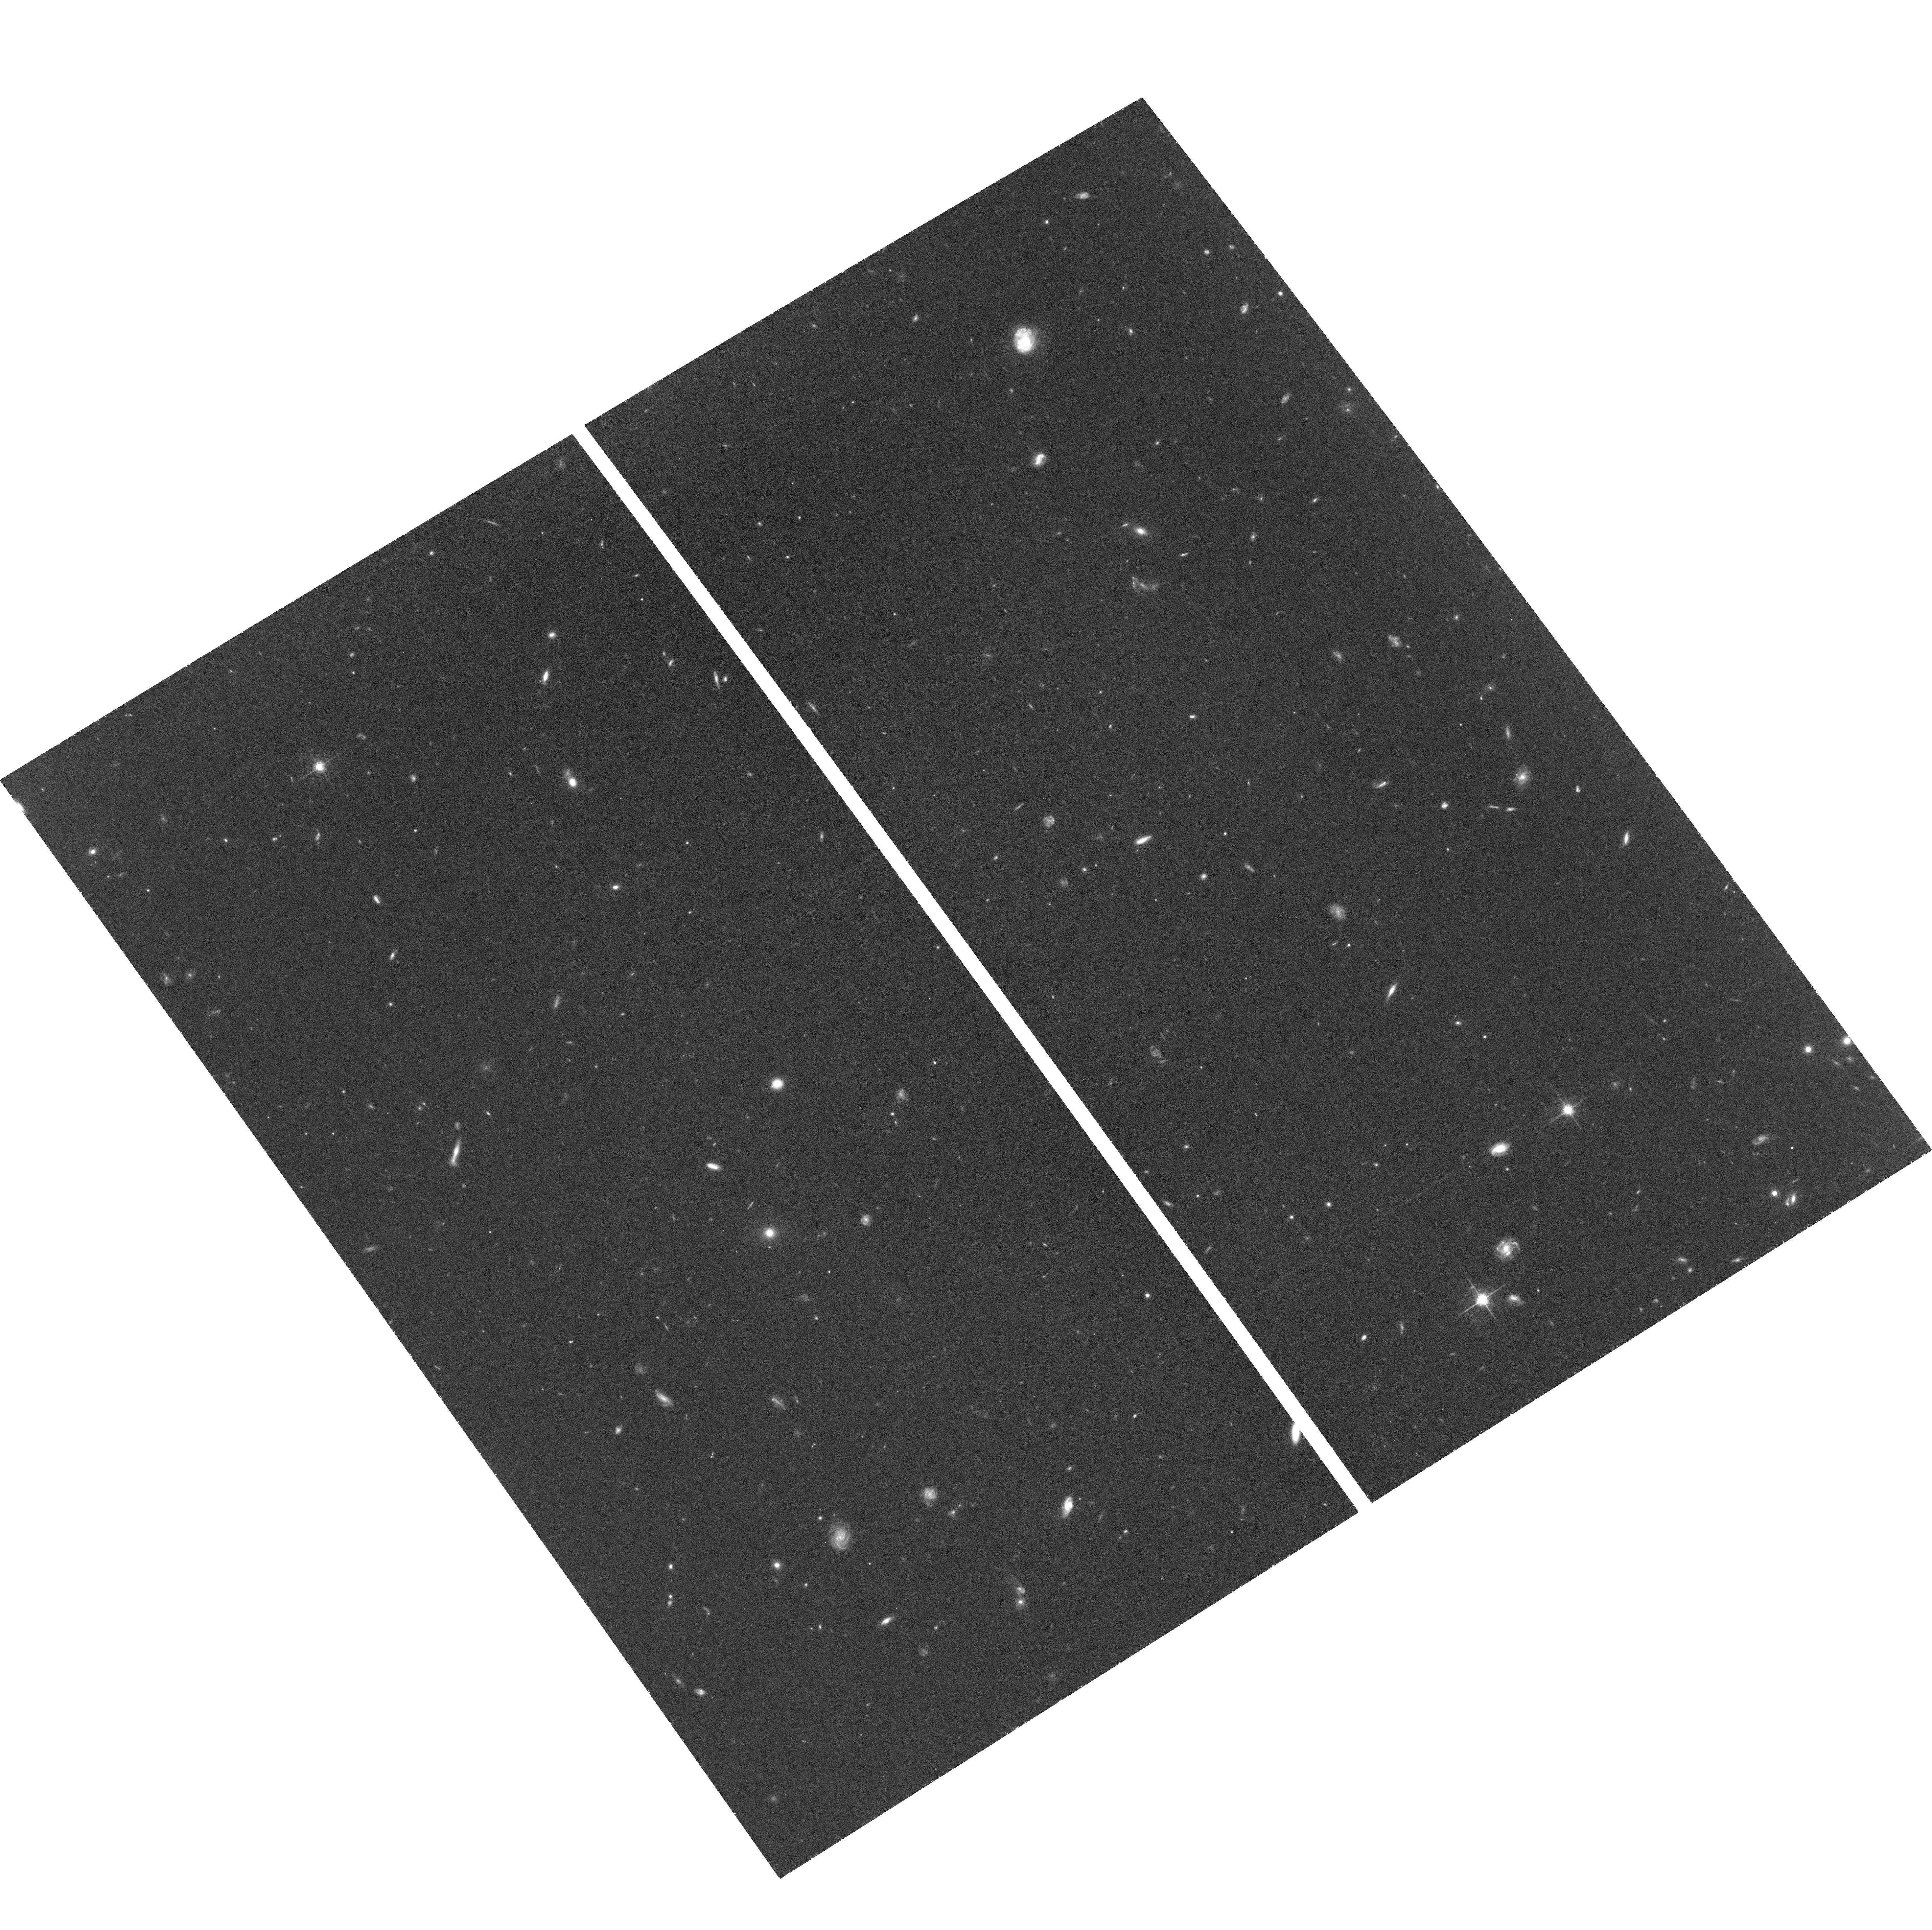
Target: PSO172+18. Instrument: ACS/WFC. Filter: F775W. Exposure: 1.4 h. Observation ID: hst_16258_02_acs_wfc_f775w_jecj02

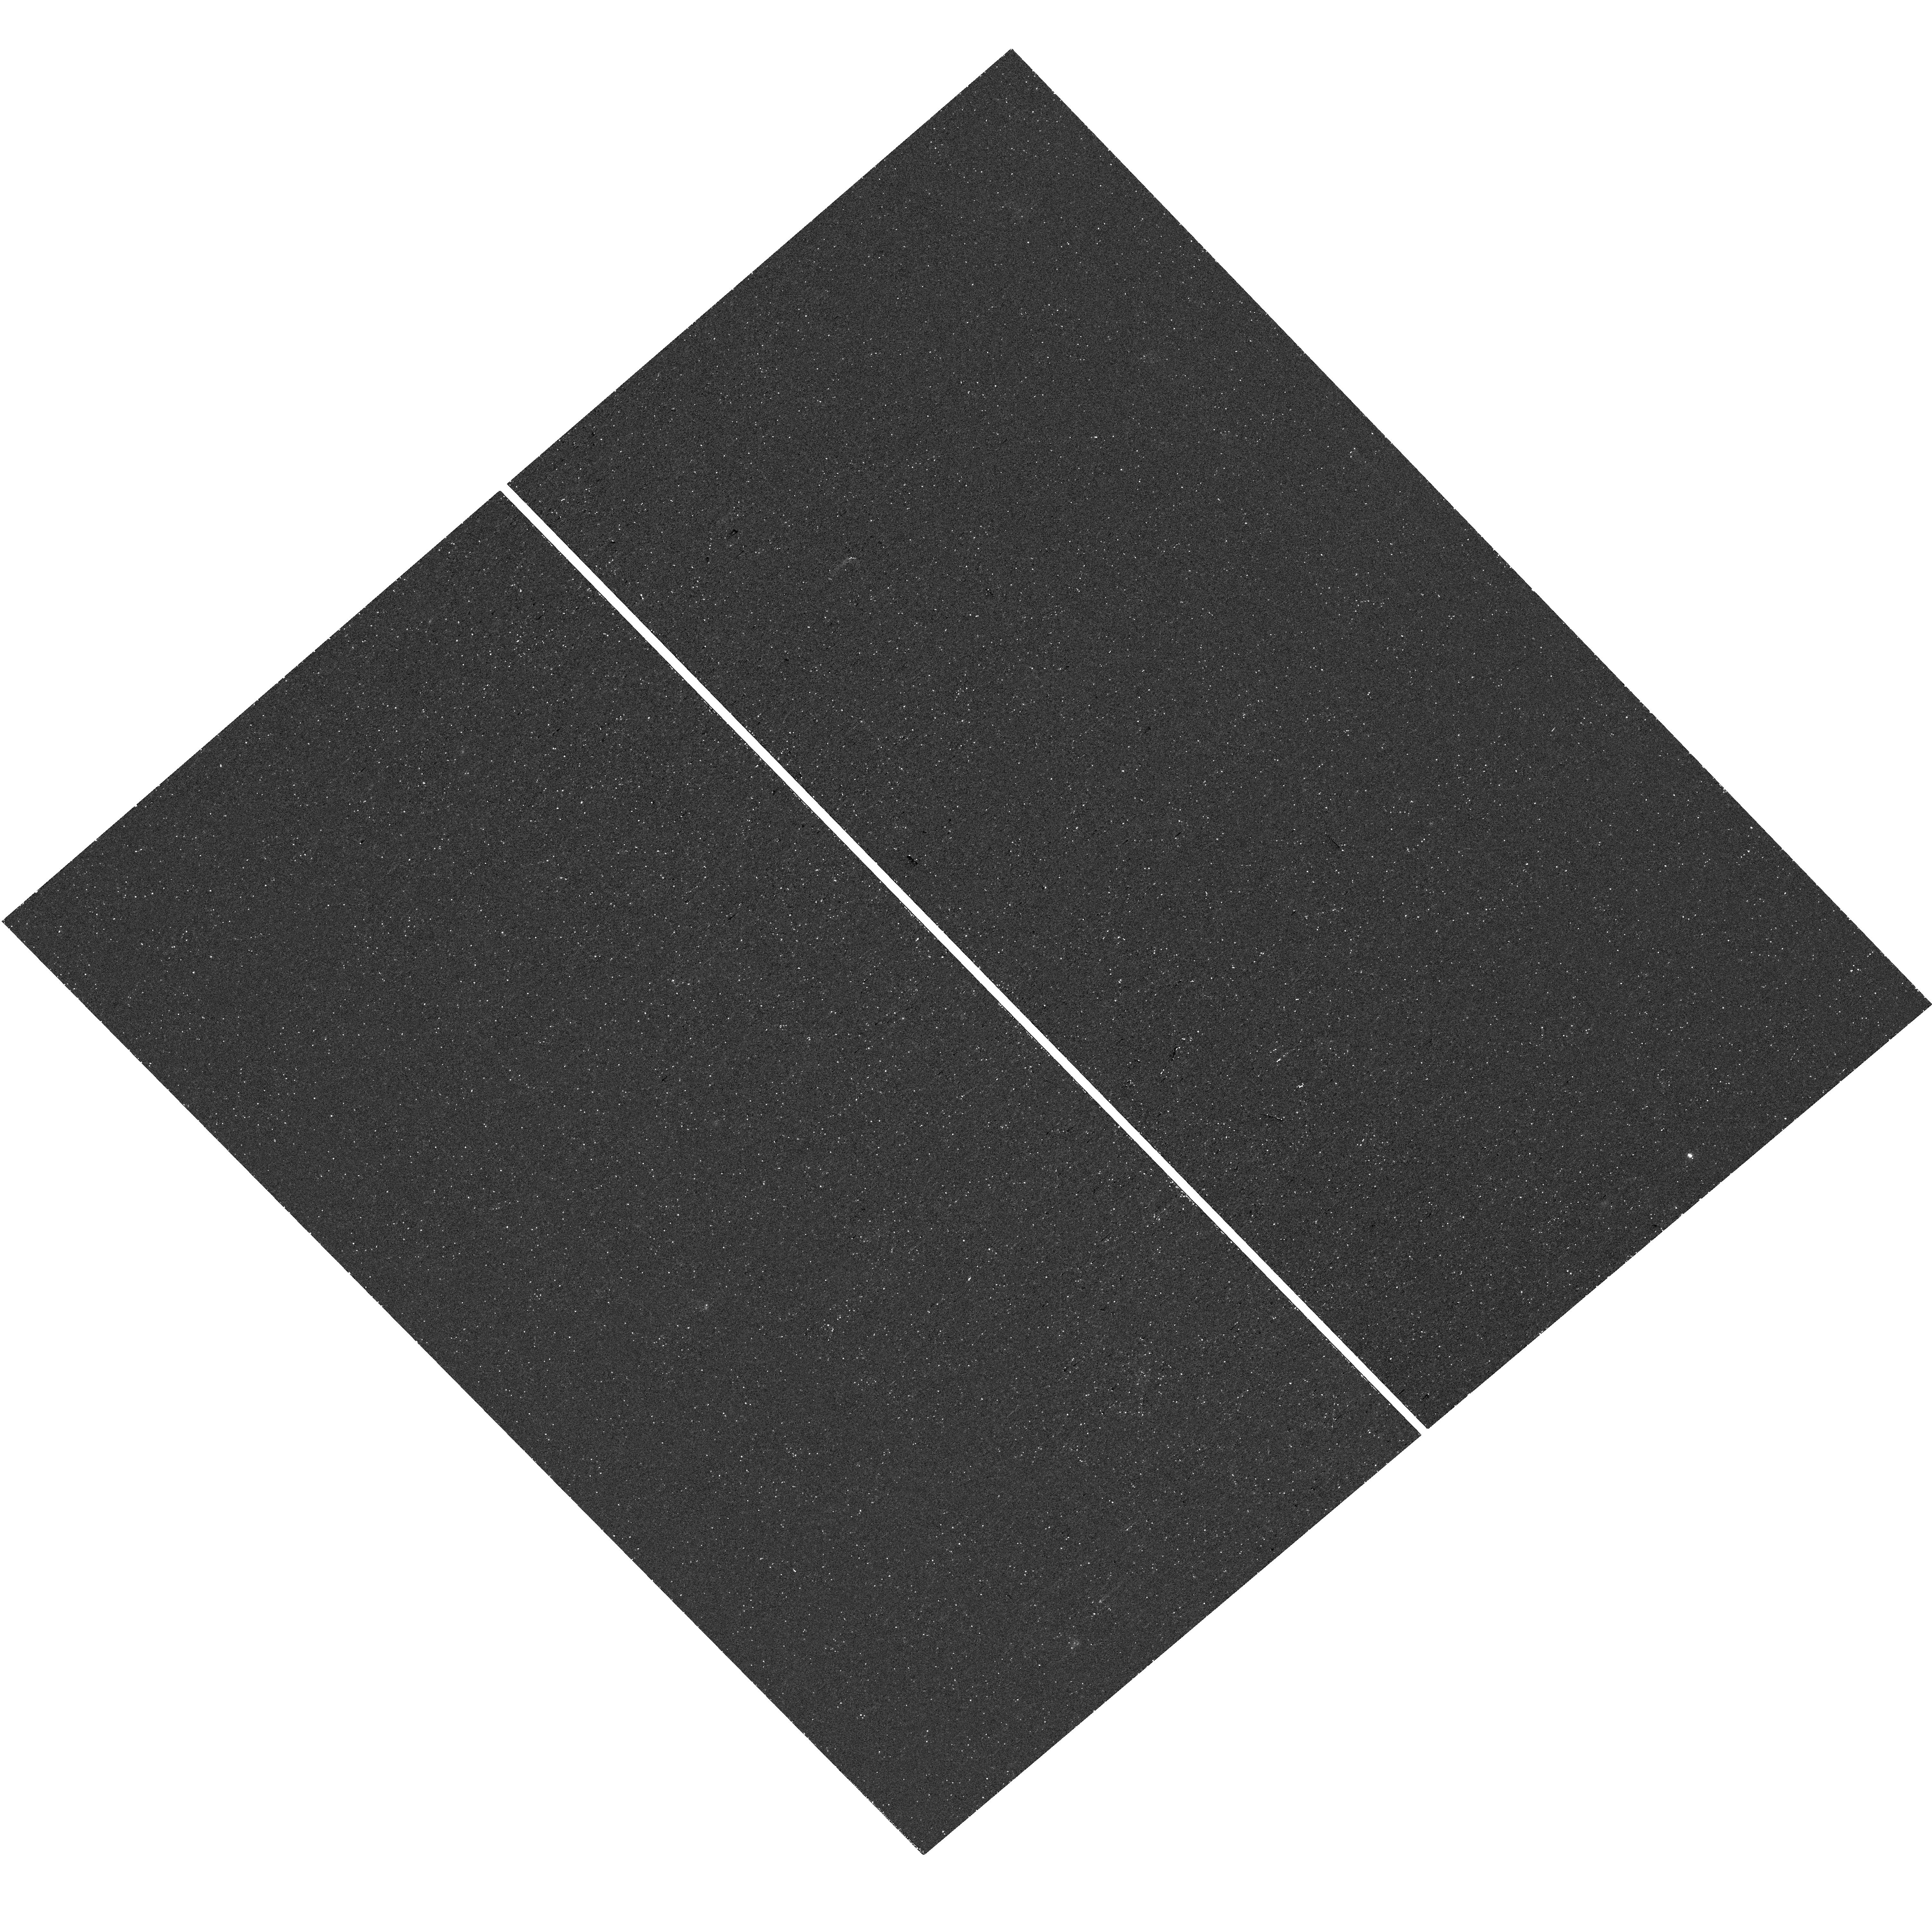
Target: PSO172+18. Instrument: WFC3/UVIS. Filter: F953N. Exposure: 44 min. Observation ID: hst_16258_11_wfc3_uvis_f953n_iecj11

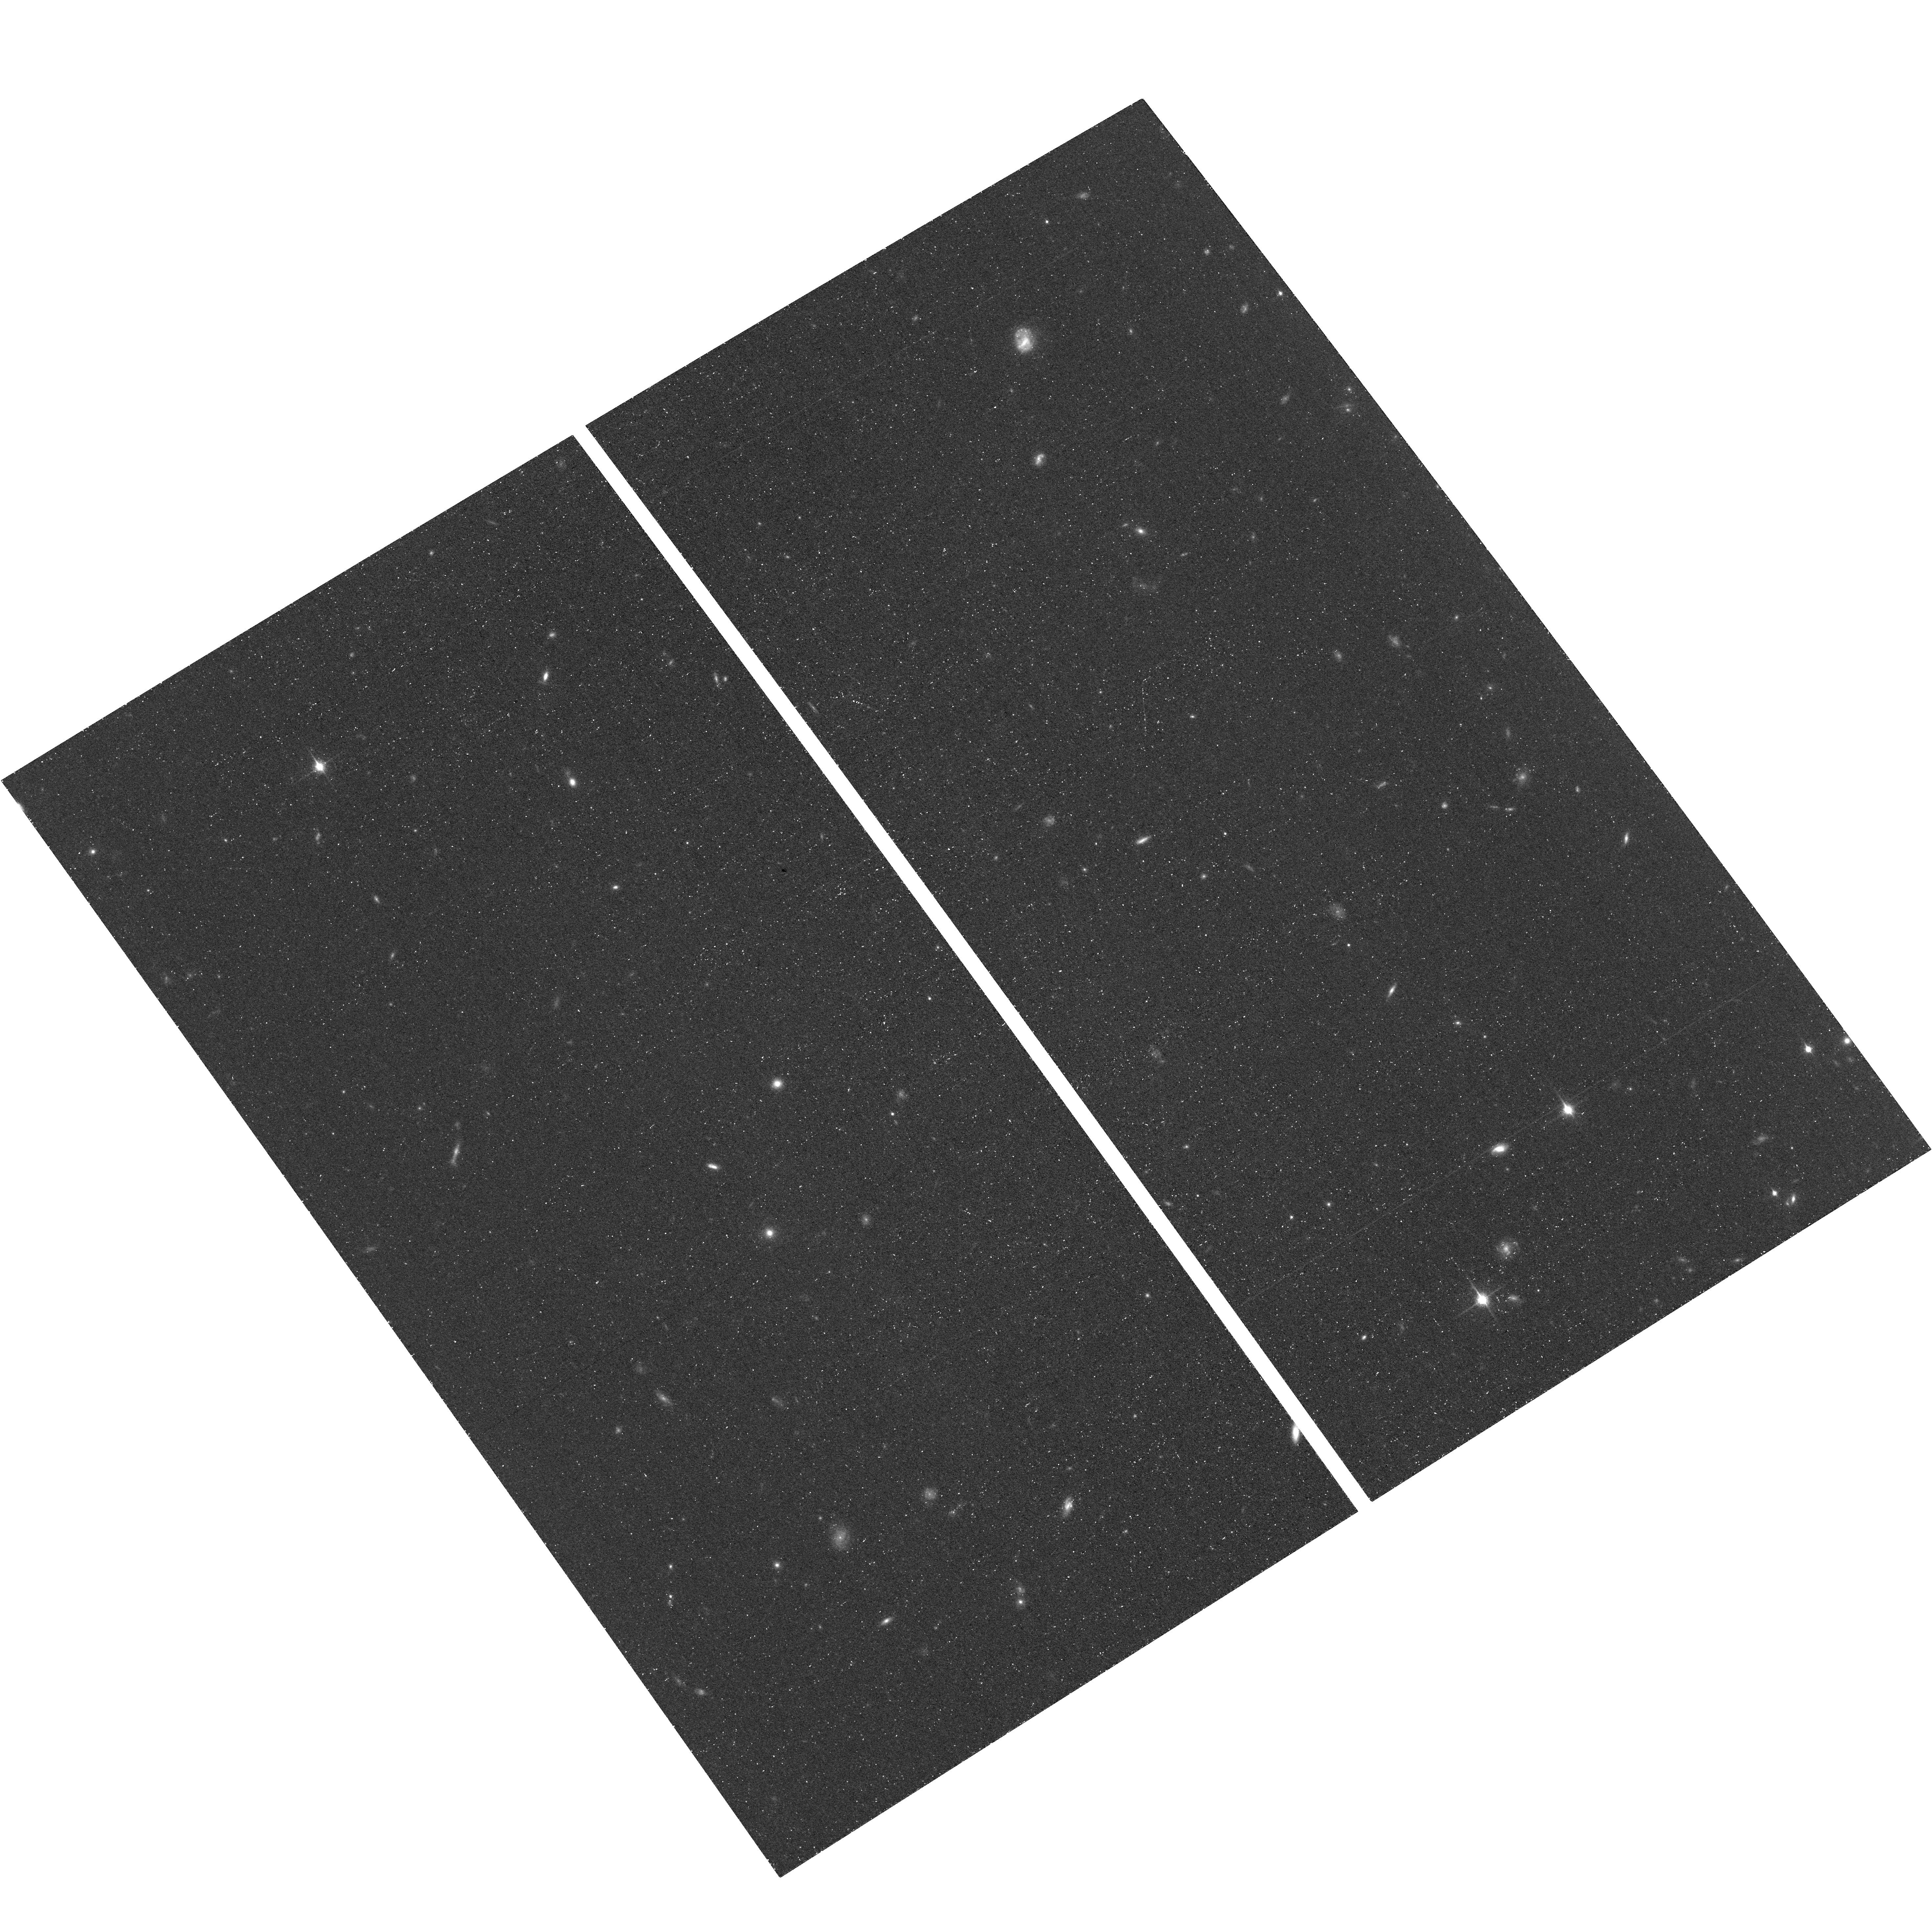
Target: PSO172+18. Instrument: ACS/WFC. Filter: F850LP. Exposure: 40 min. Observation ID: hst_16258_02_acs_wfc_f850lp_jecj02

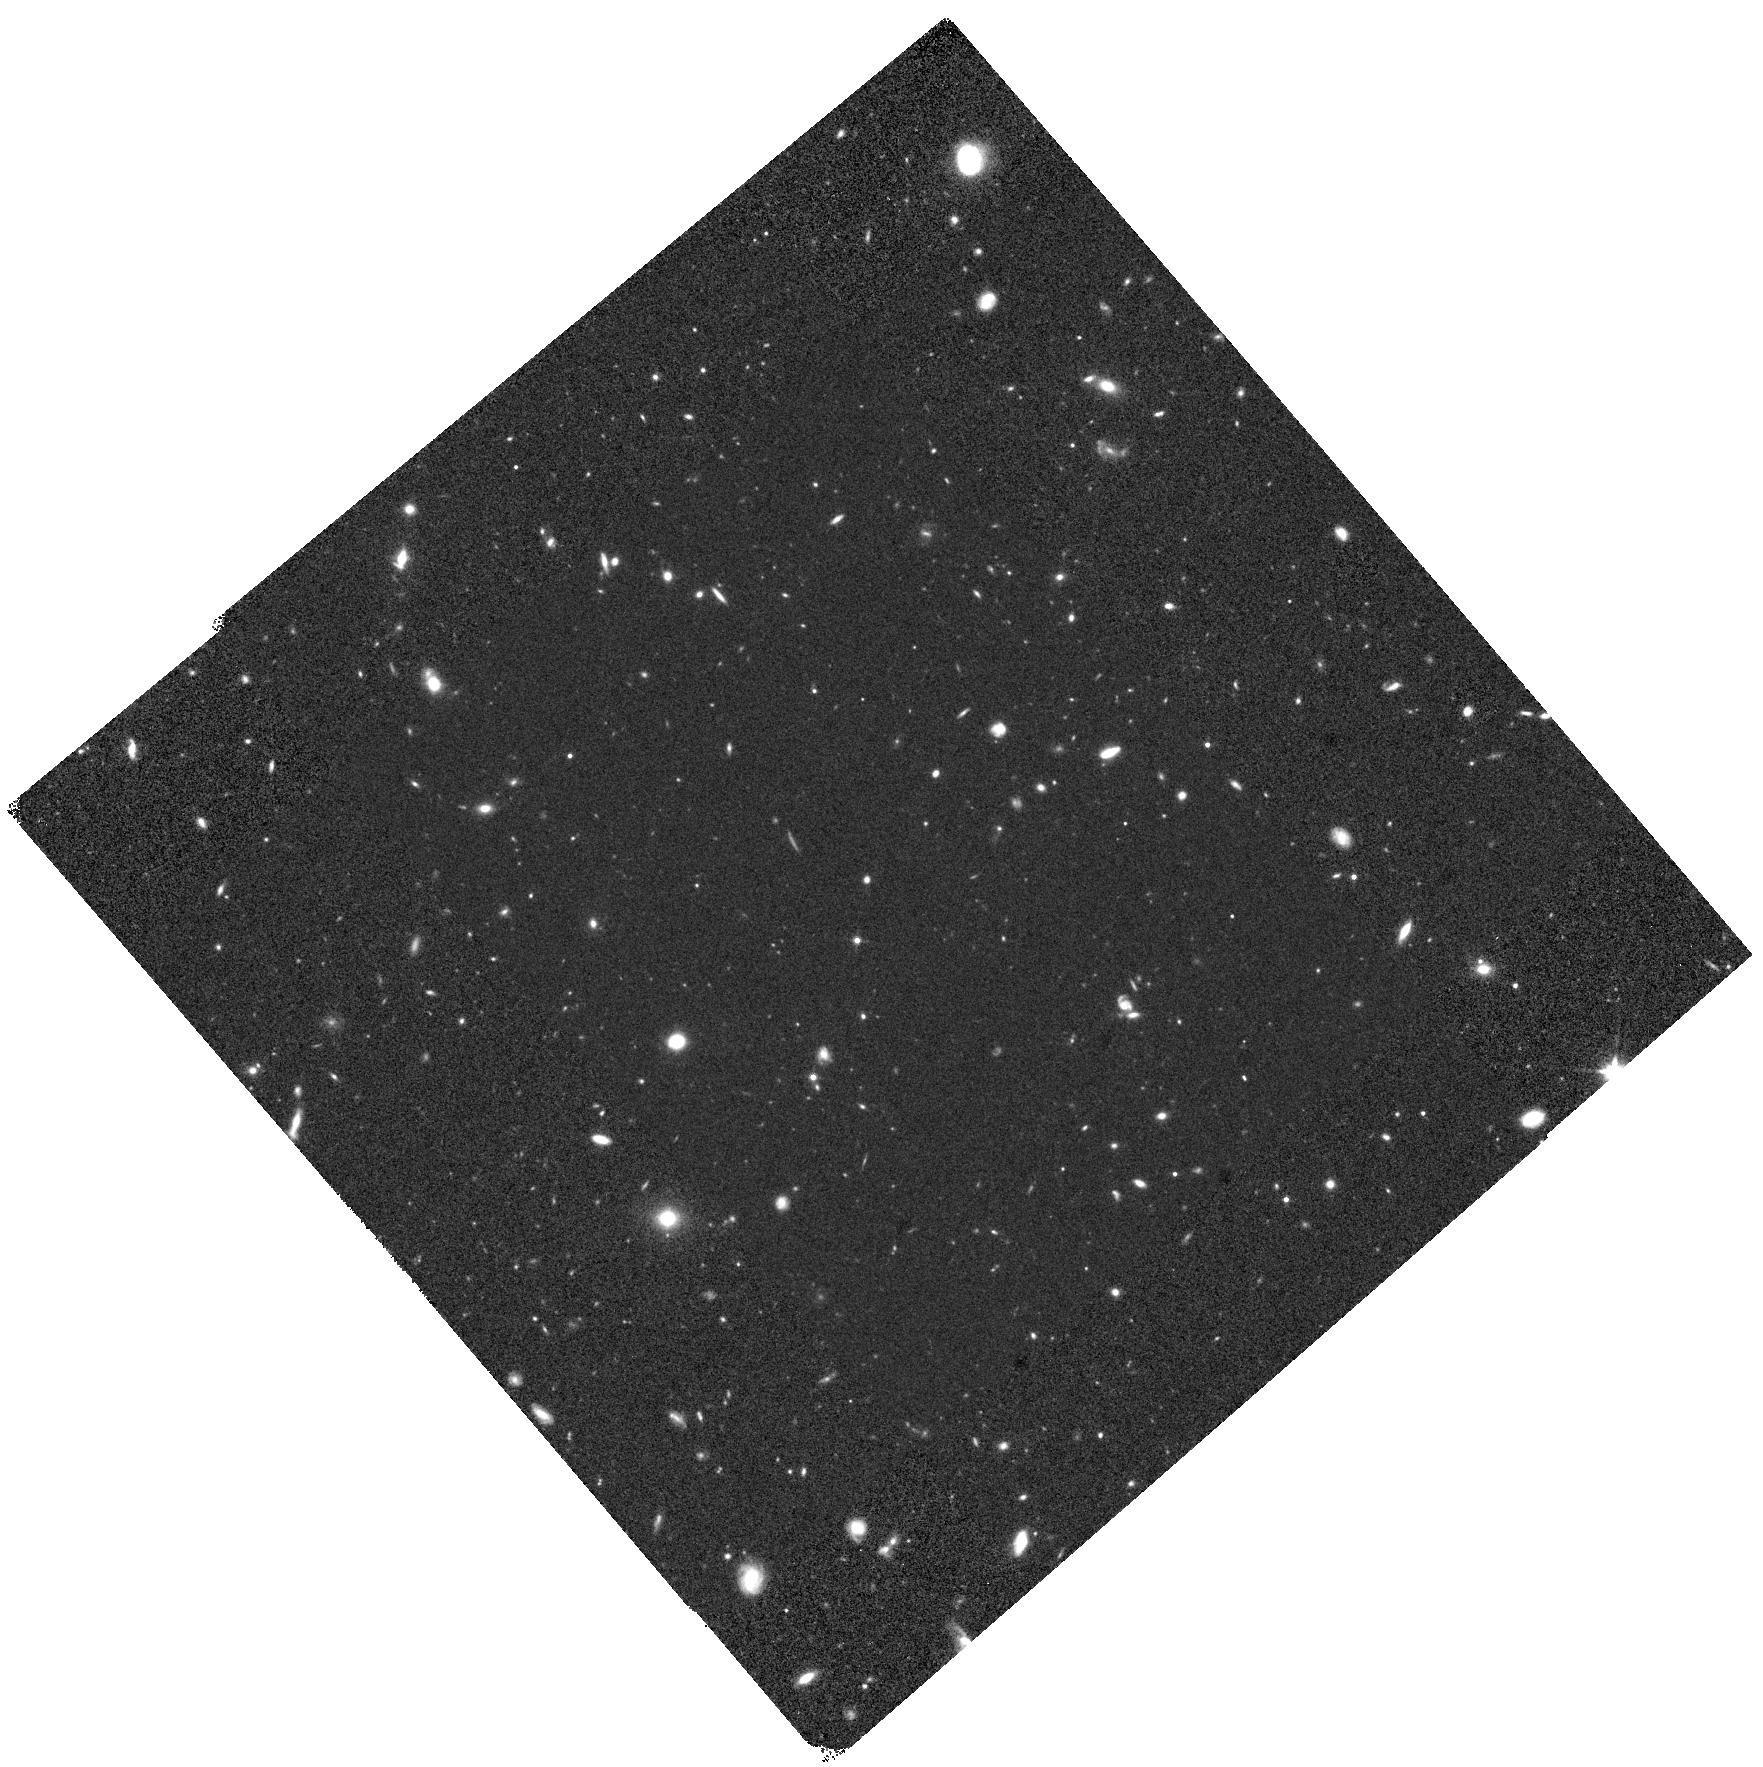
Target: PSO172+18. Instrument: WFC3/IR. Filter: F125W. Exposure: 40 min. Observation ID: hst_16258_25_wfc3_ir_f125w_iecj25

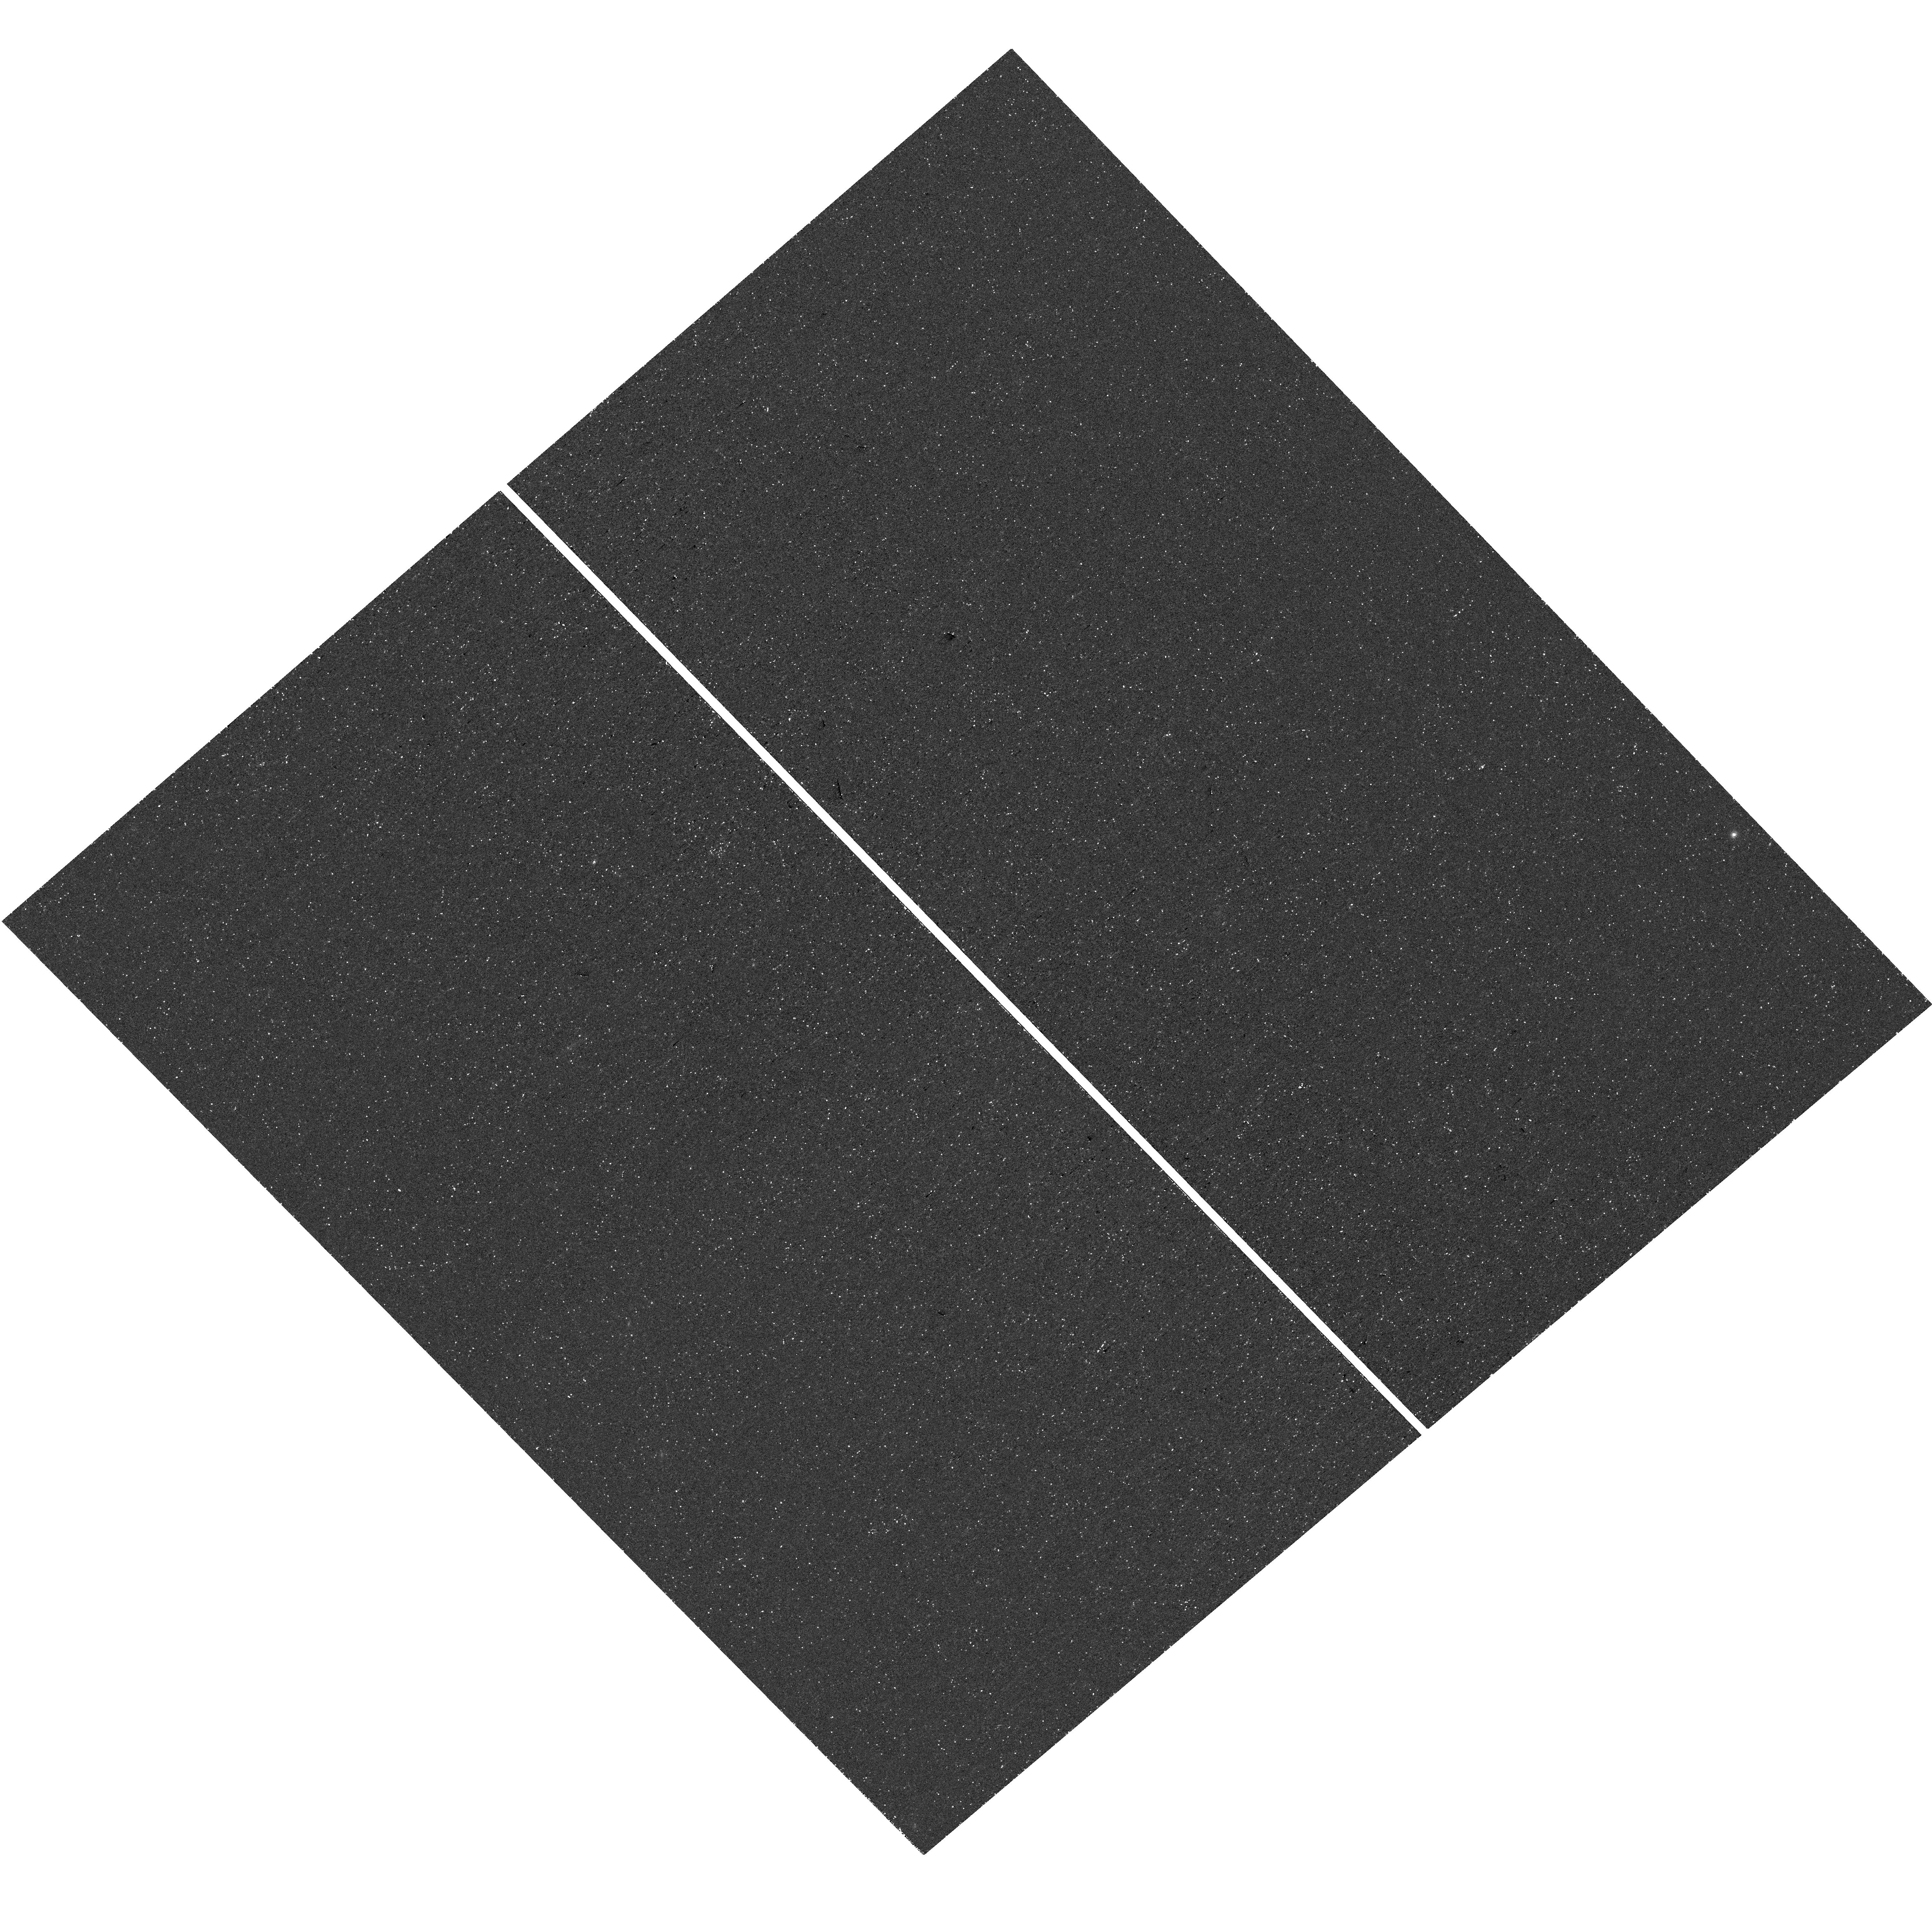
Target: PSO172+18. Instrument: WFC3/UVIS. Filter: F953N. Exposure: 44 min. Observation ID: hst_16258_16_wfc3_uvis_f953n_iecj16

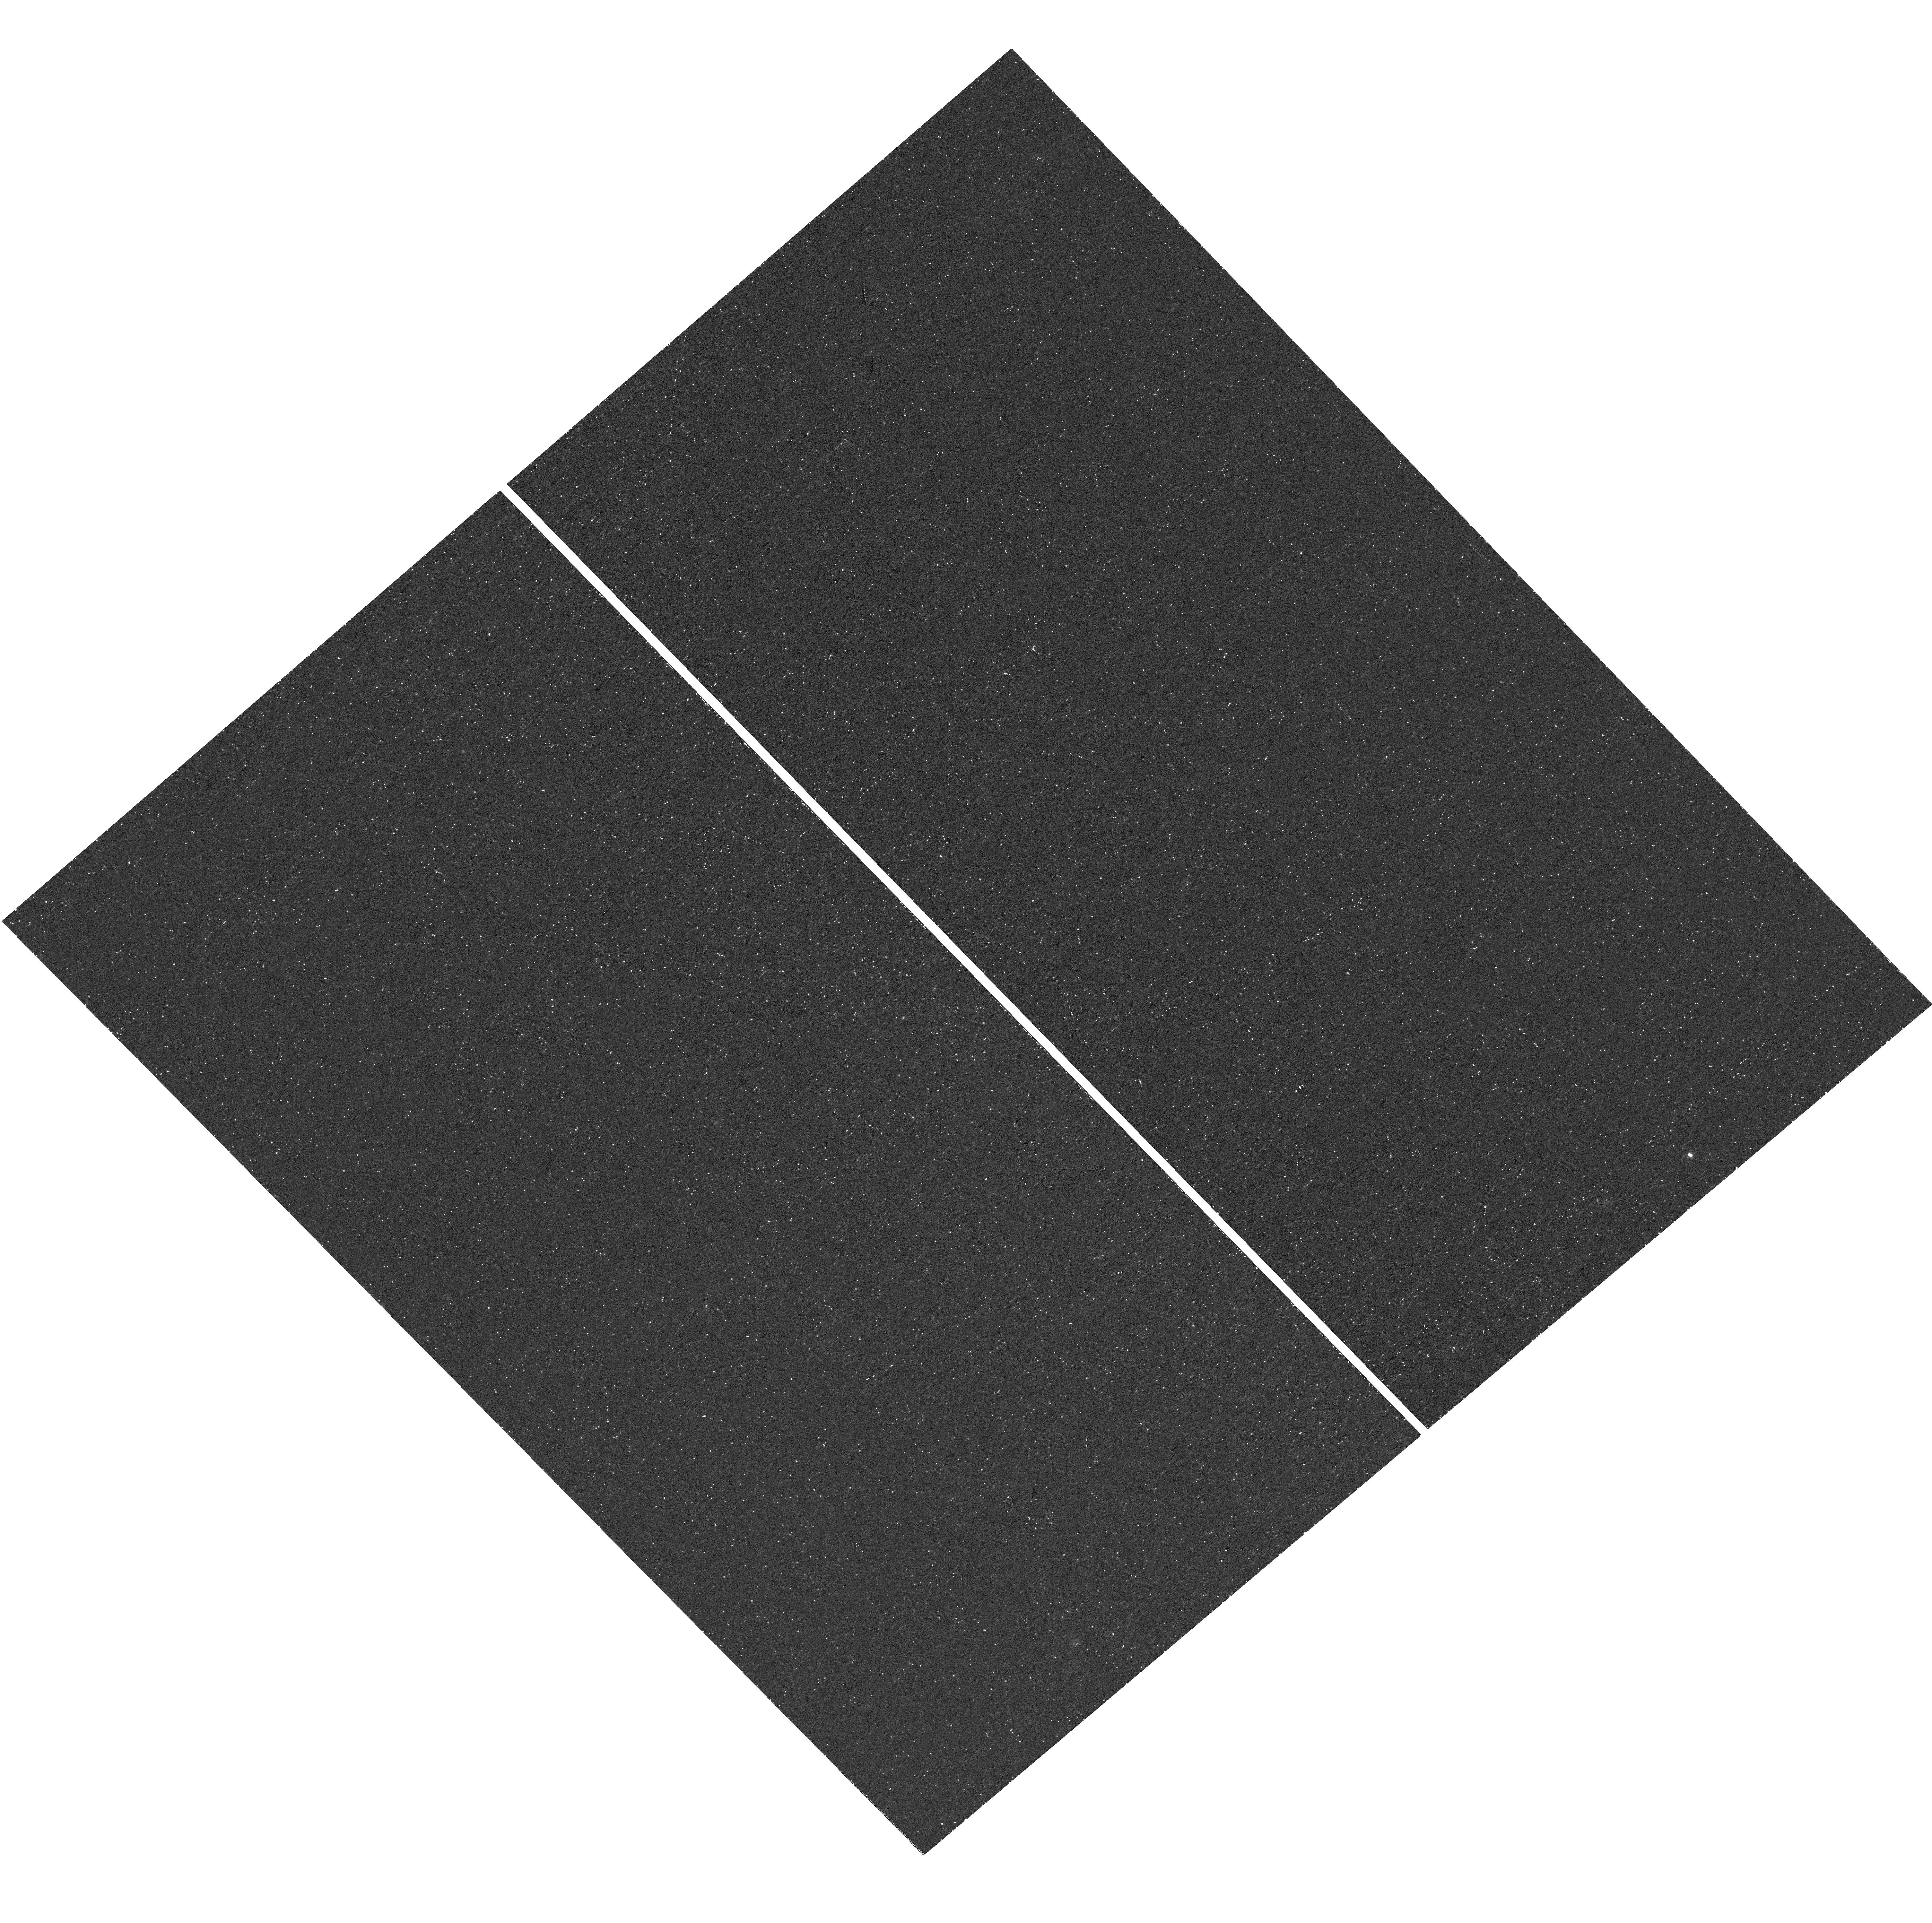
Target: PSO172+18. Instrument: WFC3/UVIS. Filter: F953N. Exposure: 44 min. Observation ID: hst_16258_20_wfc3_uvis_f953n_iecj20

The Environment of the most distant Radio Loud Quasar (PI: Mazzucchelli, Chiara Giulia)

High-redshift luminous QSOs (z~6) already host billion solar masses black holes in their centers, and are predicted to live in high-density peaks of the dark matter distribution, surrounded by overdensities of galaxies. Previous searches for Lyman Alpha Emitters (LAEs) with narrow-band (NB) imaging around radio-quiet high-z QSOs did not recover such overdensities. These QSOs redshifts were determined only via broad, high- ionization emission lines in the rest-frame UV, often strongly shifted with respect to the systemic redshifts. Alternatively, radio-loud sources have been commonly found in rich environments, pinpointing the first protoclusters in the universe. Here, we propose HST imaging observations to search for LAEs in the field of PSO172+18, the most distant radio source and the radio loudest QSO at z>6, using a suite of narrow and broad band filters with WFC3 and ACS/WFC. The systemic redshift of PSO172+18, z=6.823+-0.002, is accurately measured from observations of the narrow MgII emission line, and precisely locate the Lyman Alpha emission line in the response of the narrow band filter F953N, uniquely available on board HST. Additionally, we will detect (or derive tight constraints on) the stellar emission of the QSO host galaxy, and search for any potential close (-kpc scale) companion.